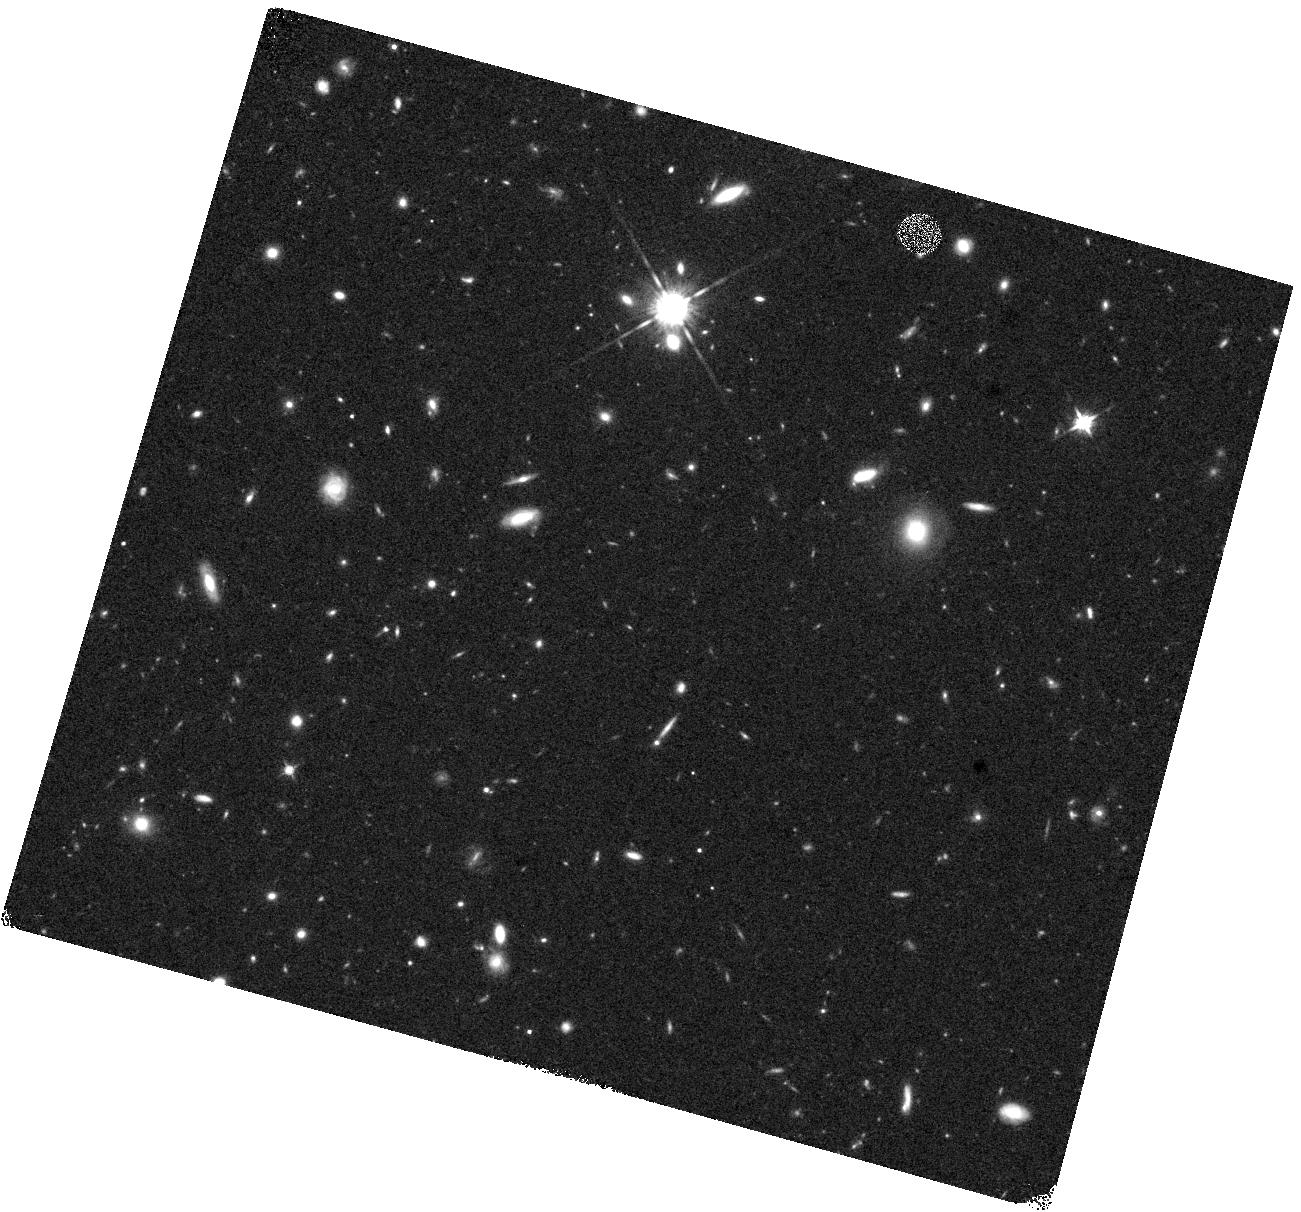
Target: DUSTY-Z8-1. Instrument: WFC3/IR. Filter: F125W. Exposure: 16 min. Observation ID: hst_16879_12_wfc3_ir_f125w_ies412

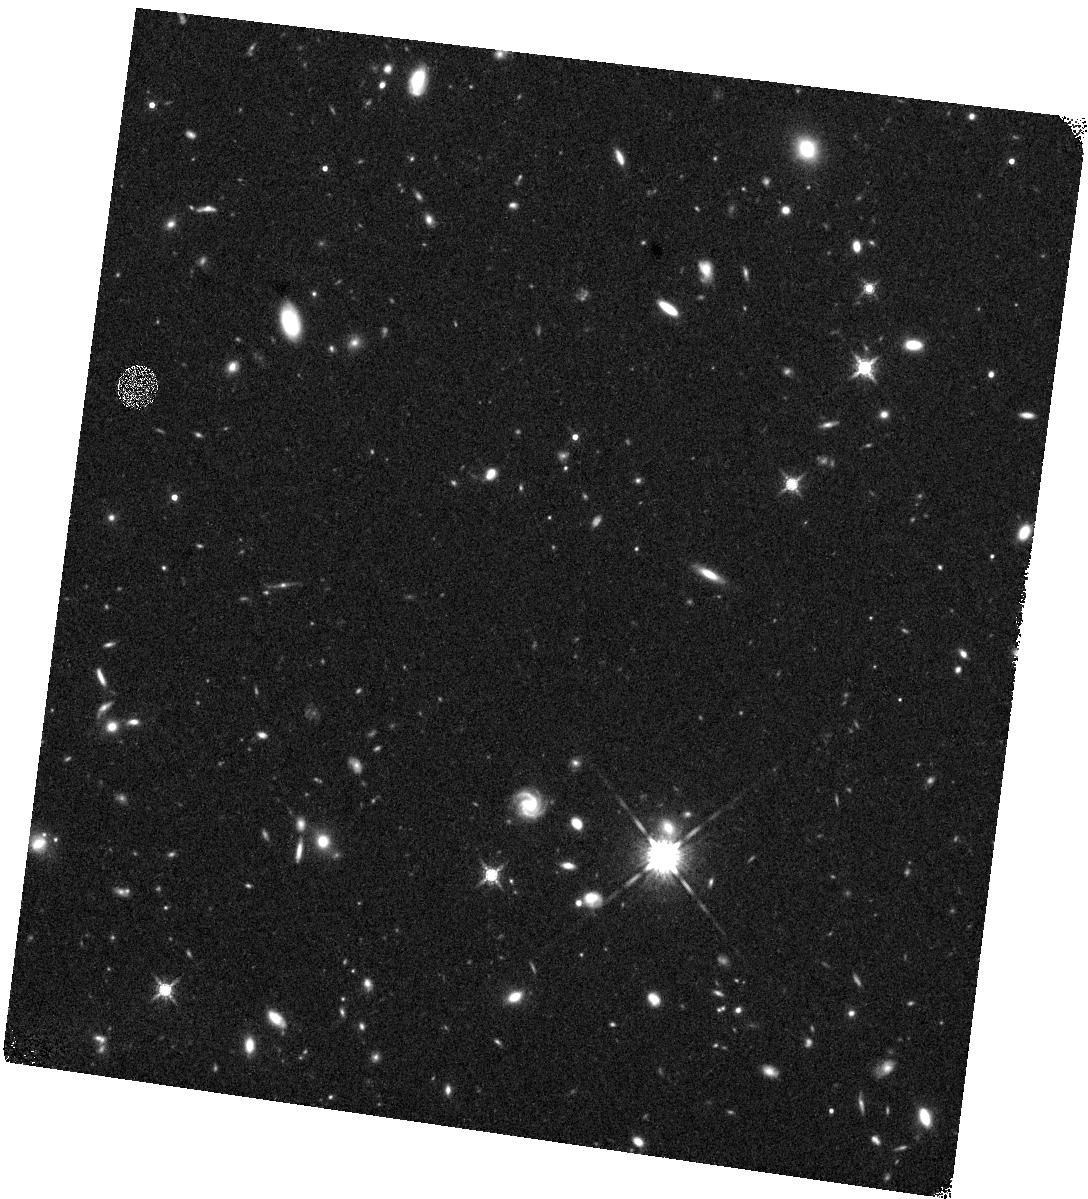
Target: DUSTY-Z8-2. Instrument: WFC3/IR. Filter: F160W. Exposure: 27 min. Observation ID: hst_16879_22_wfc3_ir_f160w_ies422

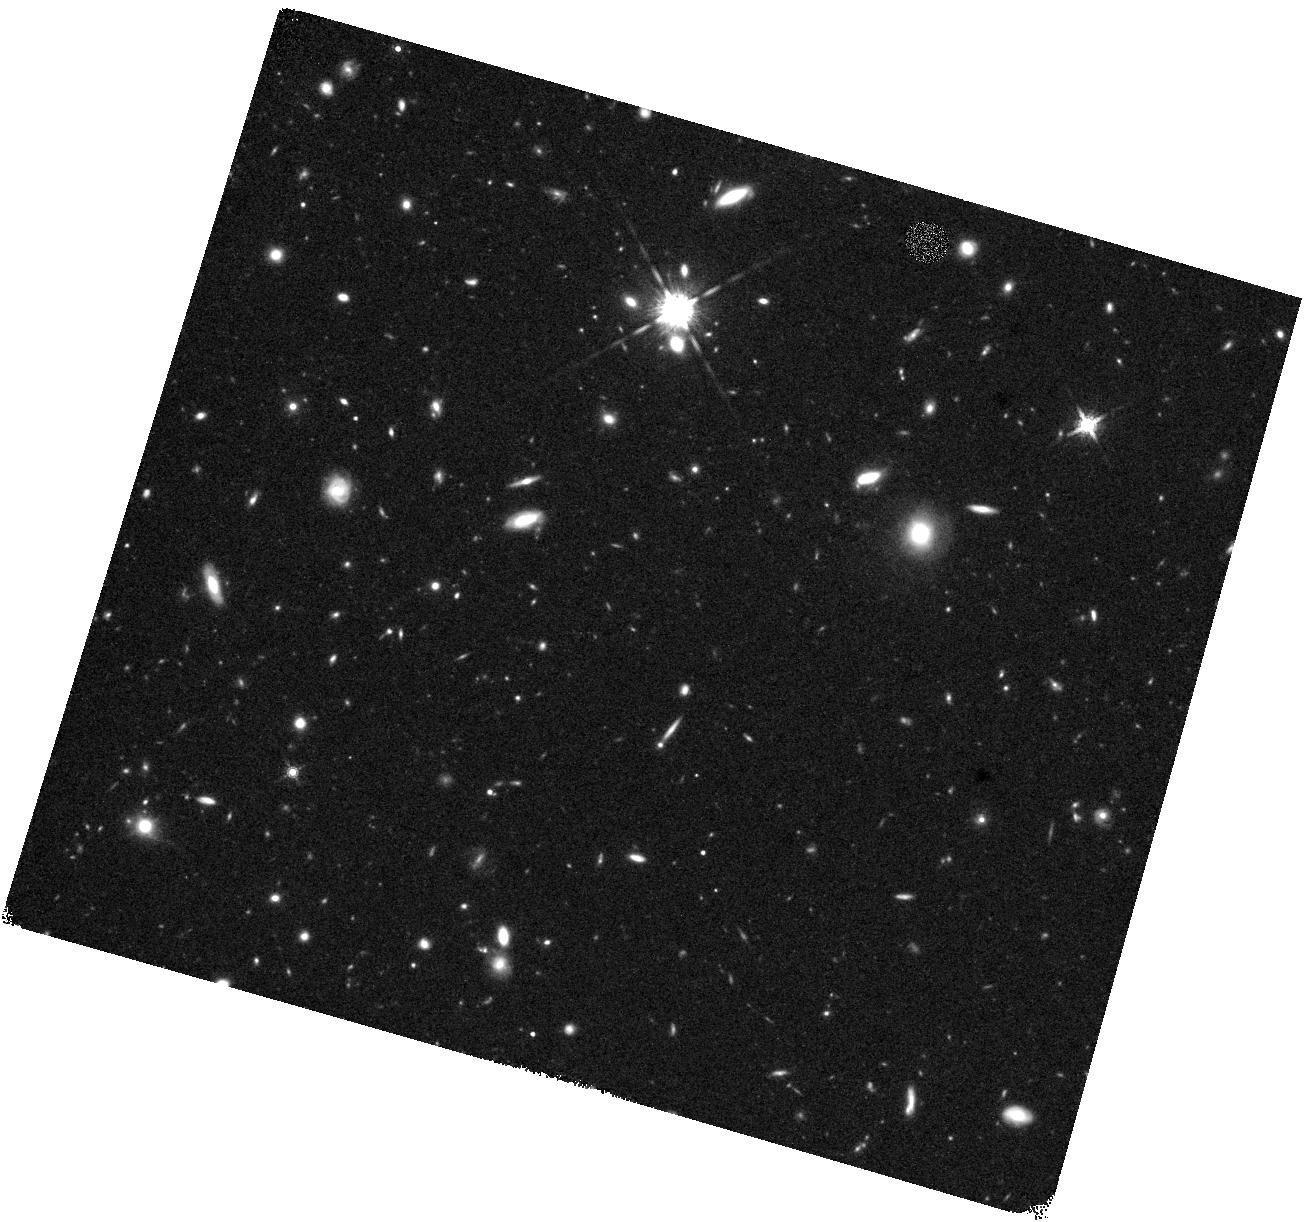
Target: DUSTY-Z8-1. Instrument: WFC3/IR. Filter: F160W. Exposure: 27 min. Observation ID: hst_16879_11_wfc3_ir_f160w_ies411

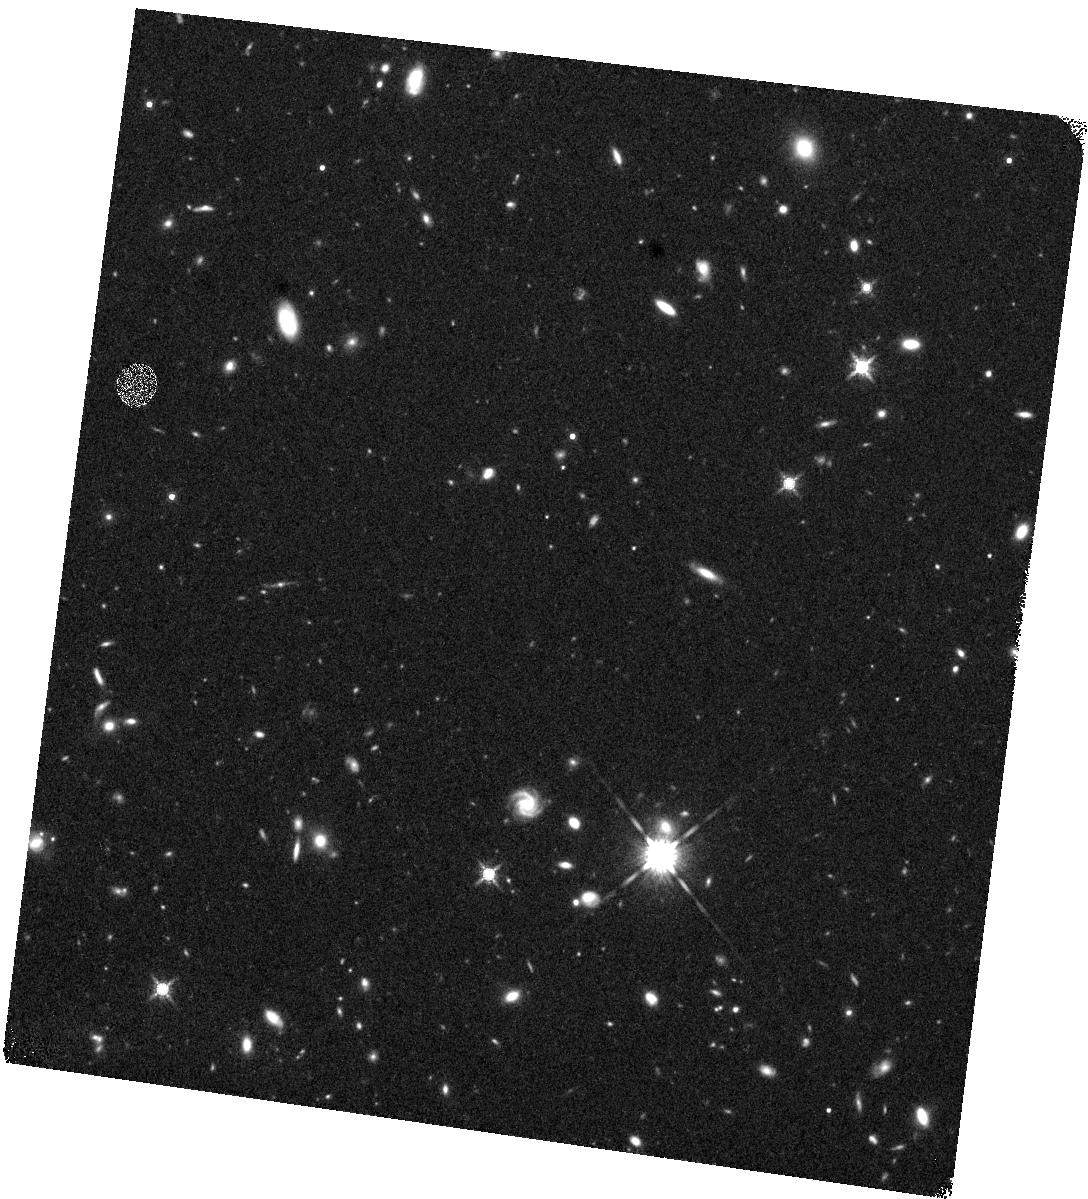
Target: DUSTY-Z8-2. Instrument: WFC3/IR. Filter: F160W. Exposure: 27 min. Observation ID: hst_16879_21_wfc3_ir_f160w_ies421

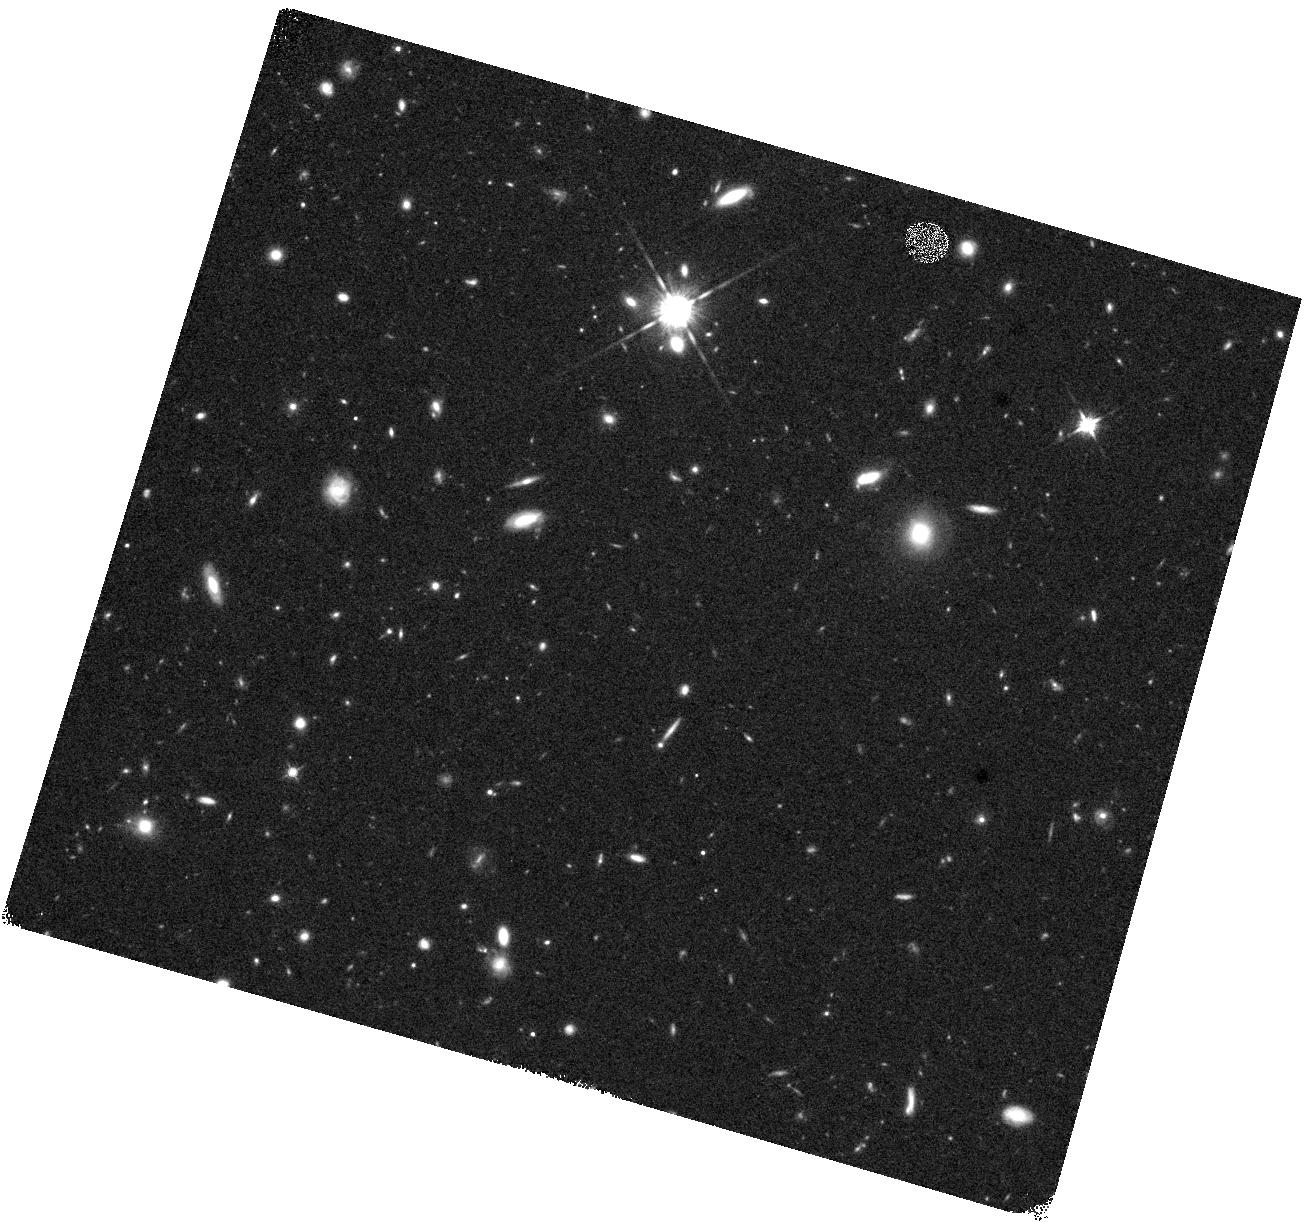
Target: DUSTY-Z8-1. Instrument: WFC3/IR. Filter: F125W. Exposure: 16 min. Observation ID: hst_16879_11_wfc3_ir_f125w_ies411

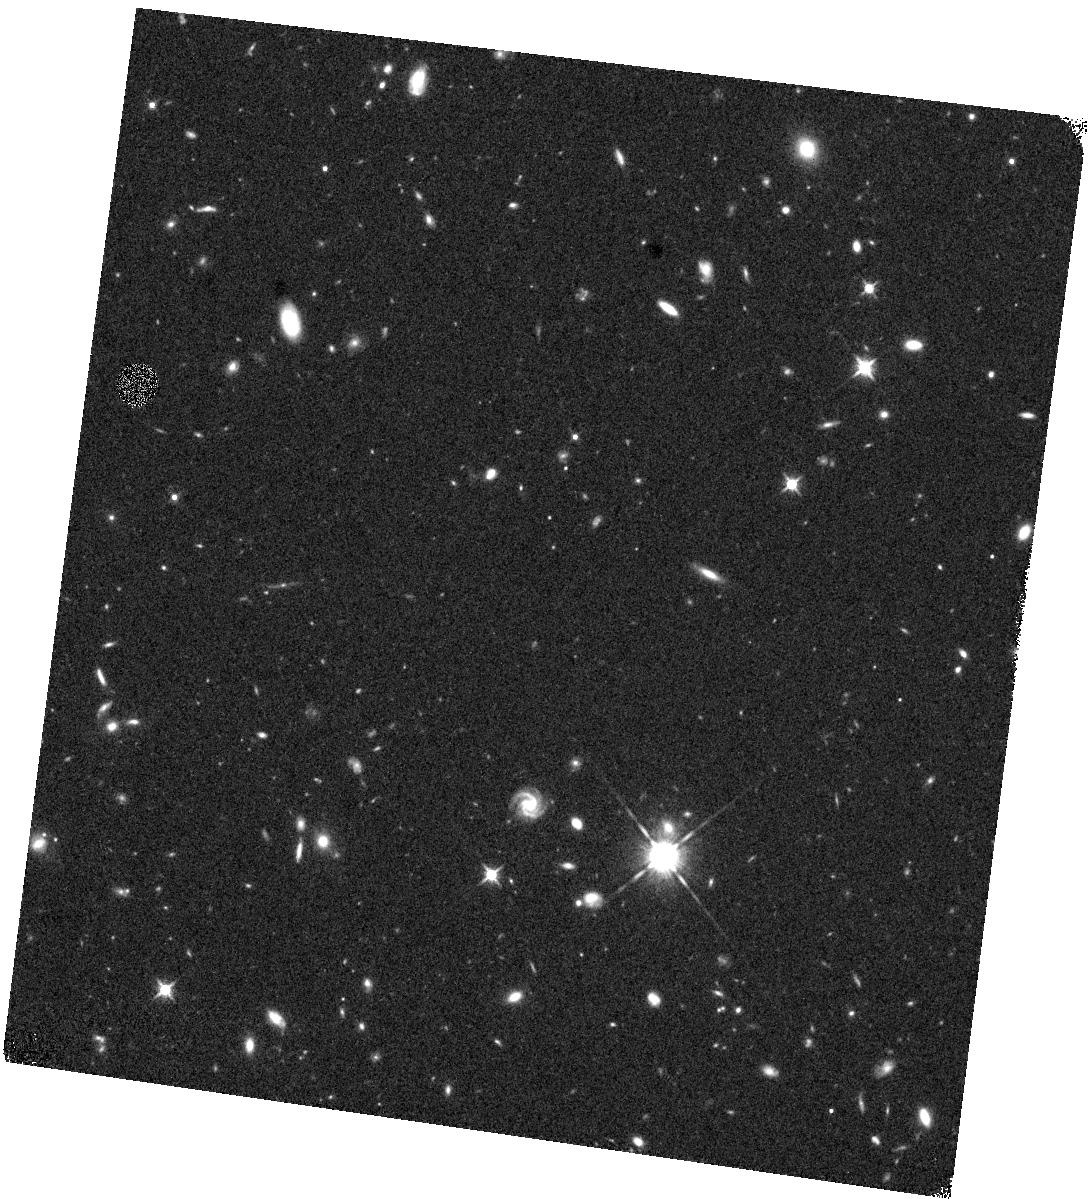
Target: DUSTY-Z8-2. Instrument: WFC3/IR. Filter: F125W. Exposure: 16 min. Observation ID: hst_16879_22_wfc3_ir_f125w_ies422

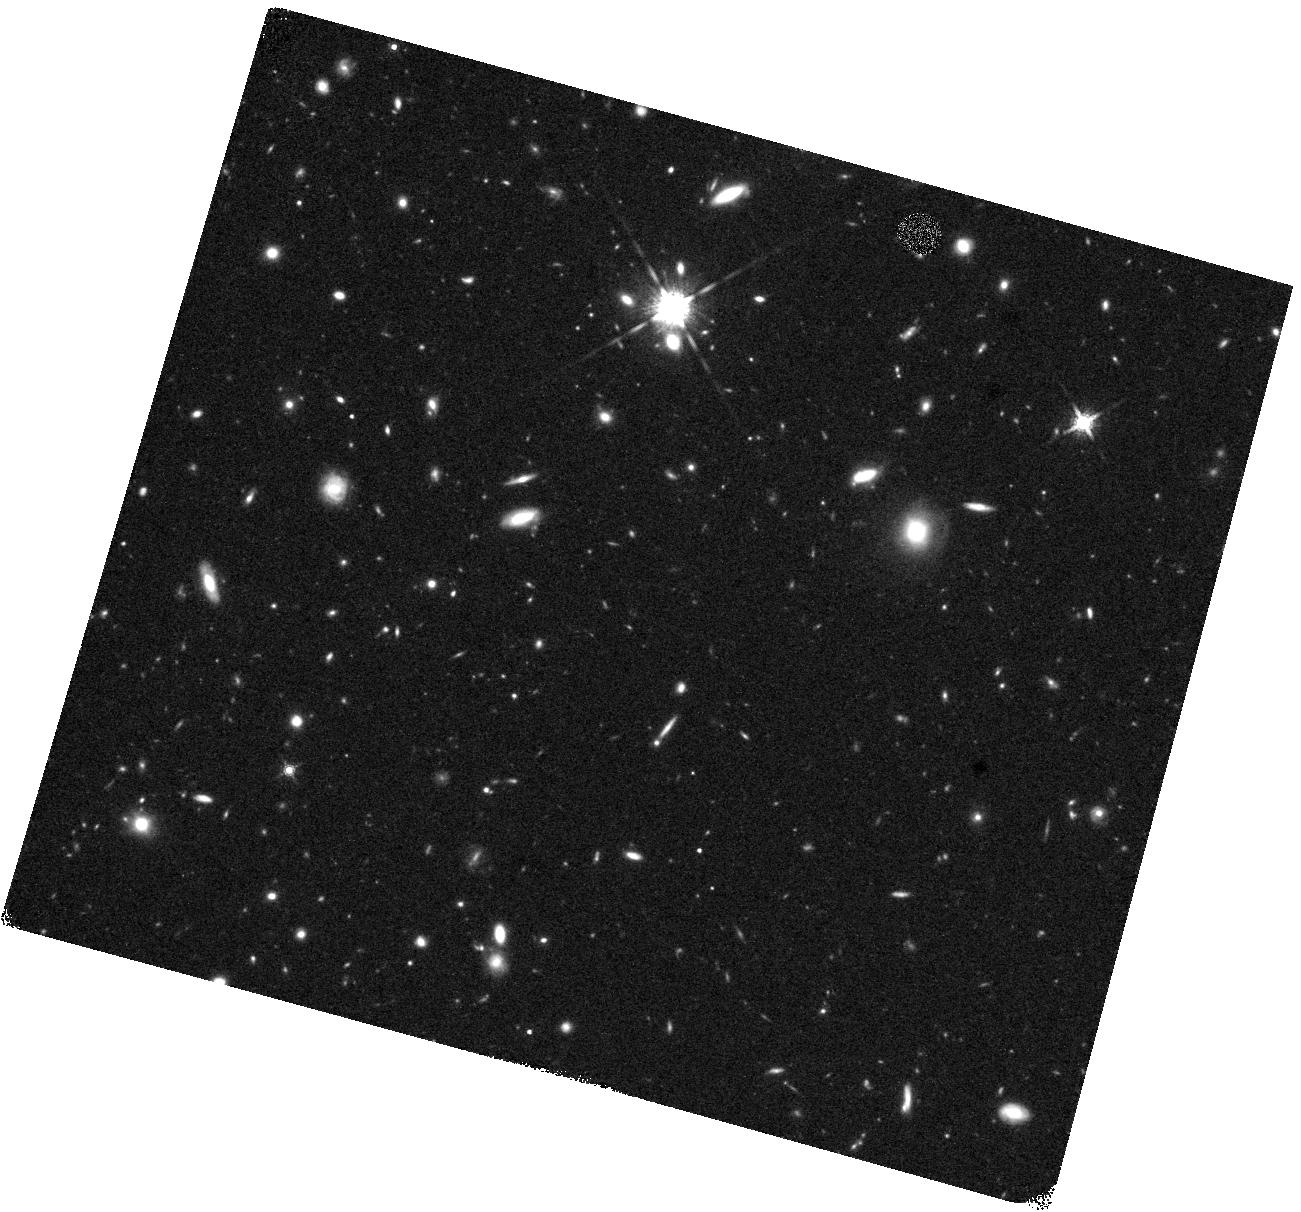
Target: DUSTY-Z8-1. Instrument: WFC3/IR. Filter: F160W. Exposure: 27 min. Observation ID: hst_16879_12_wfc3_ir_f160w_ies412

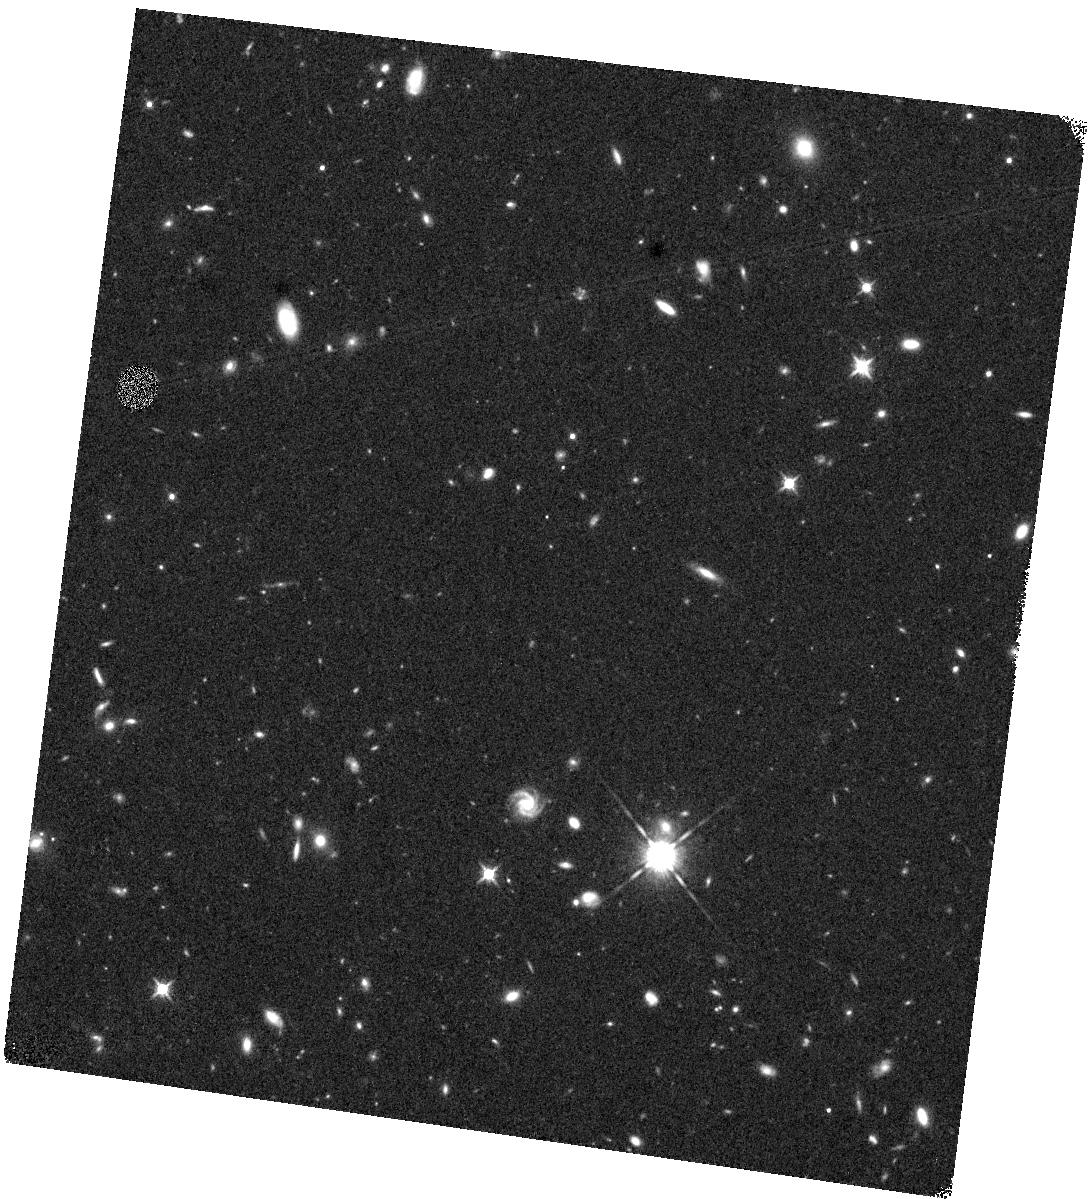
Target: DUSTY-Z8-2. Instrument: WFC3/IR. Filter: F125W. Exposure: 16 min. Observation ID: hst_16879_21_wfc3_ir_f125w_ies421

A Spatially Resolved View of Star Formation in Two Luminous z>=8 Galaxies showing Prominent Dust-Continuum Emission (PI: Stefanon, Mauro)

The discovery of some impressively luminous galaxies in the early universe has prompted questions about how such galaxies can build up so quickly. Remarkably, luminous galaxies appear to have built up a significant amount of dust content and shine brightly in the infrared, as early as 600 Myr after the Big Bang. Yet, despite keen interest from the astronomical community, only two particularly luminous galaxies are known showing prominent dust emission at z>=8, only one of which shows a bright ISM cooling line. Clearly, a larger number of IR luminous galaxies need to be identified and characterized in detail. Fortunately, thanks to on-going observations from an ALMA large program, far-IR observations have revealed prominent dust-continuum emission in two additional UV-bright galaxies at z>~8, effectively doubling the number of such sources known in the first 650 Myr. Given the existence of only low spatial resolution imaging data of these sources from the ground, we propose for the necessary HST imaging to obtain a high spatial-resolution view of the unobscured star formation in the sources to match the far-IR view provided by ALMA, allowing for a more integration view of star formation. For better sensitivity and to provide for a resolved view of dust obscuration, two-band F125W+F160W observations are requested. One significant benefit of the proposed observations -- and a key rationale for mid-cycle time -- is this program's significantly improving prospects for detecting ISM-cooling lines in the sources thanks to the improved photometric redshift constraints.